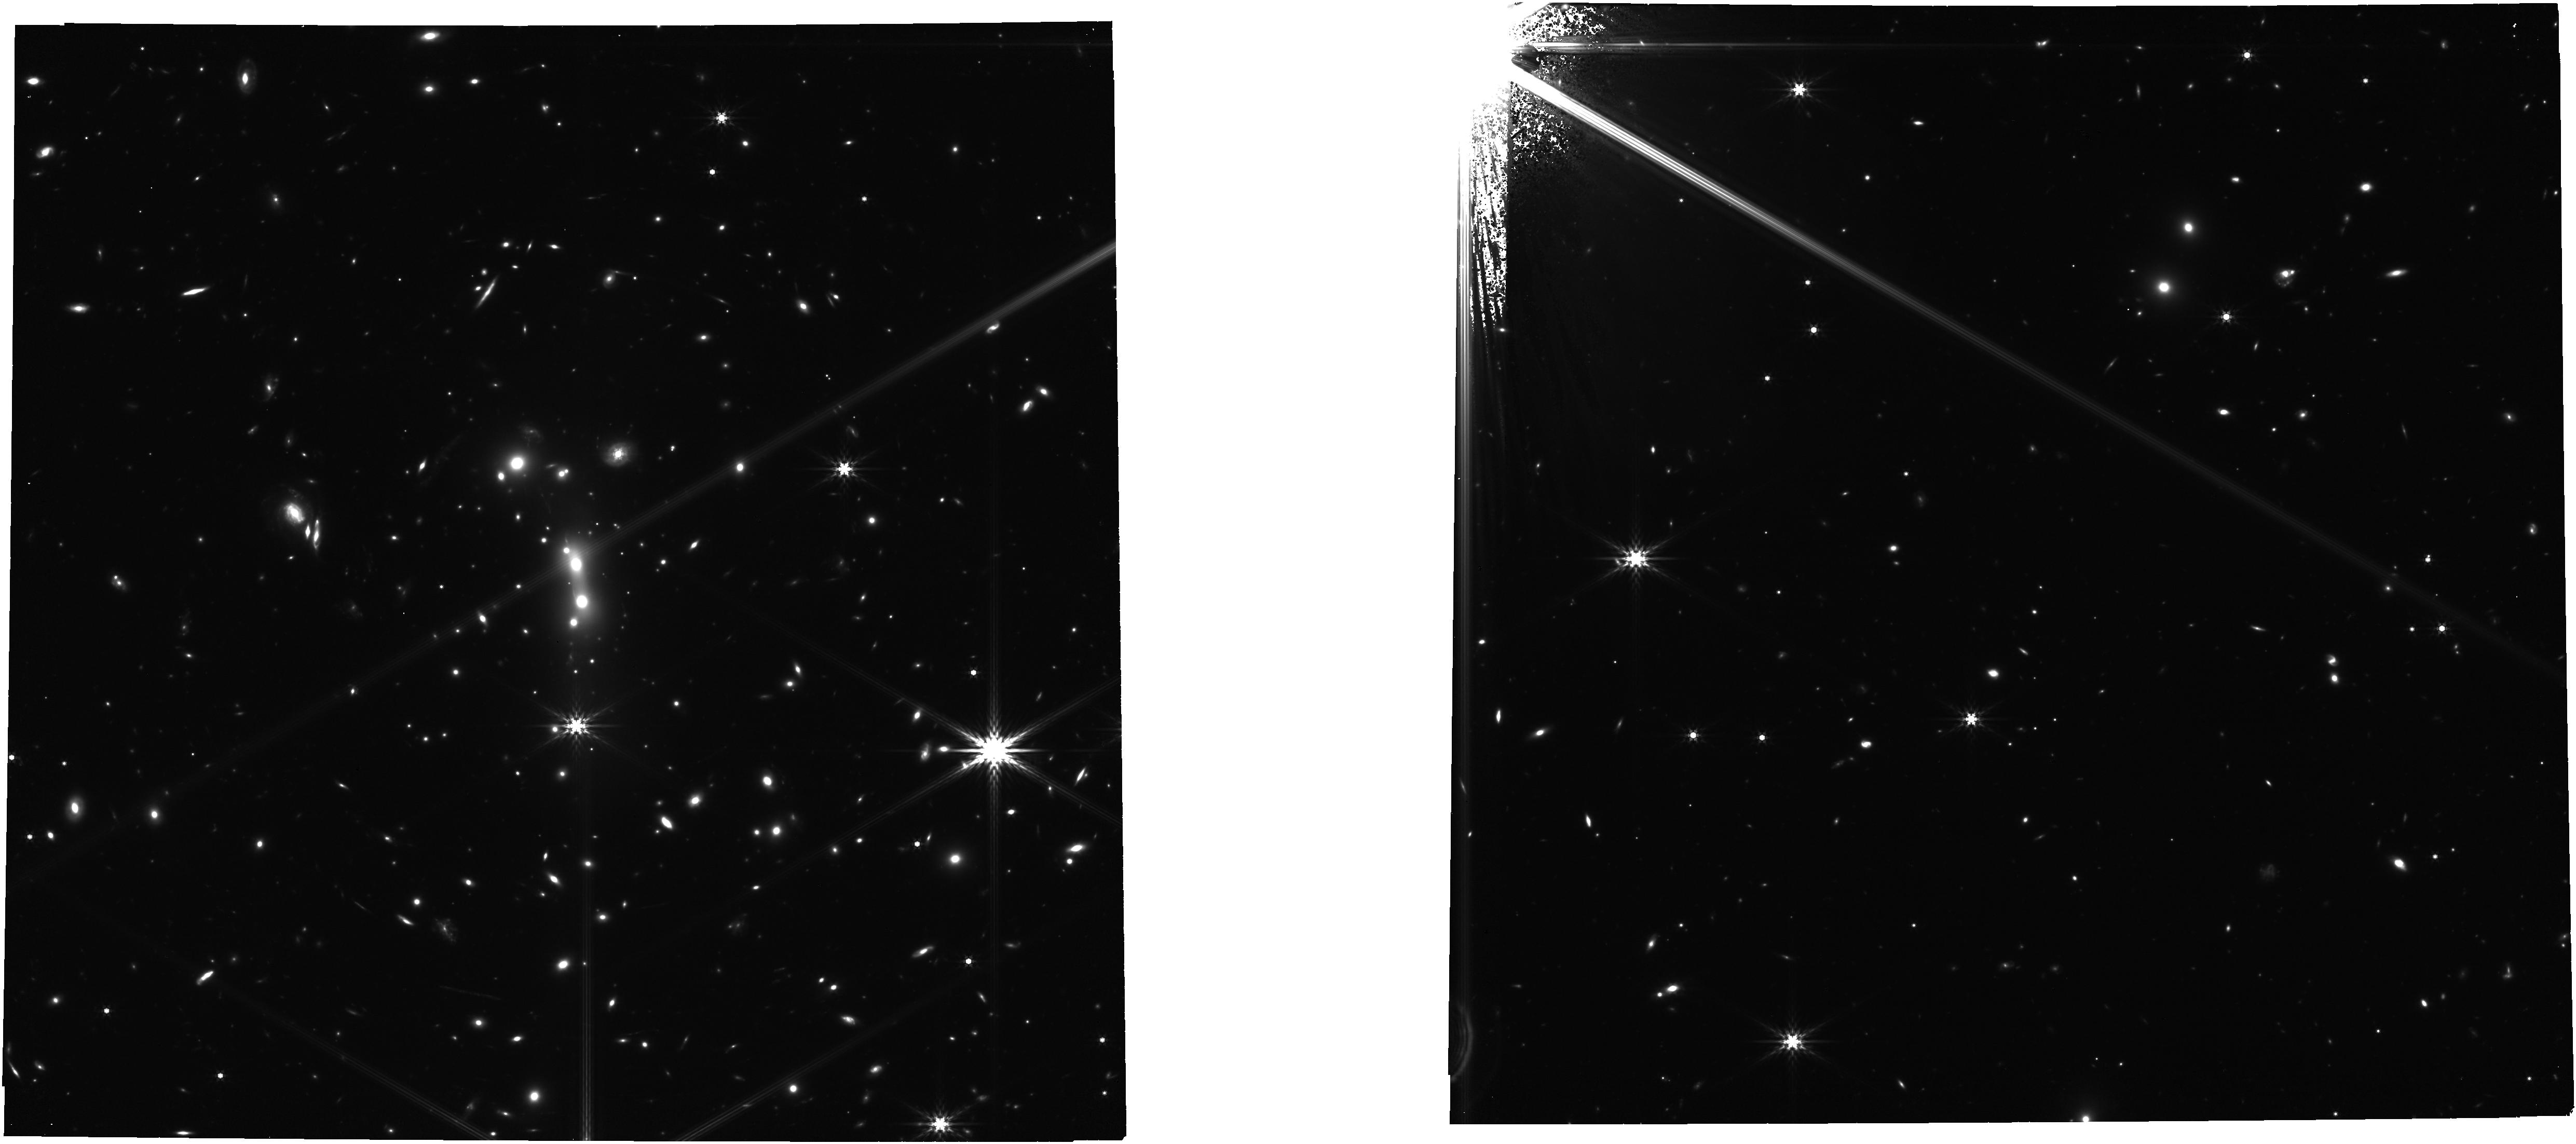
Target: MACS0647+7015. Instrument: NIRCAM. Filter: F444W. Exposure: 35 min. Observation ID: jw01433-o010_t001_nircam_clear-f444w

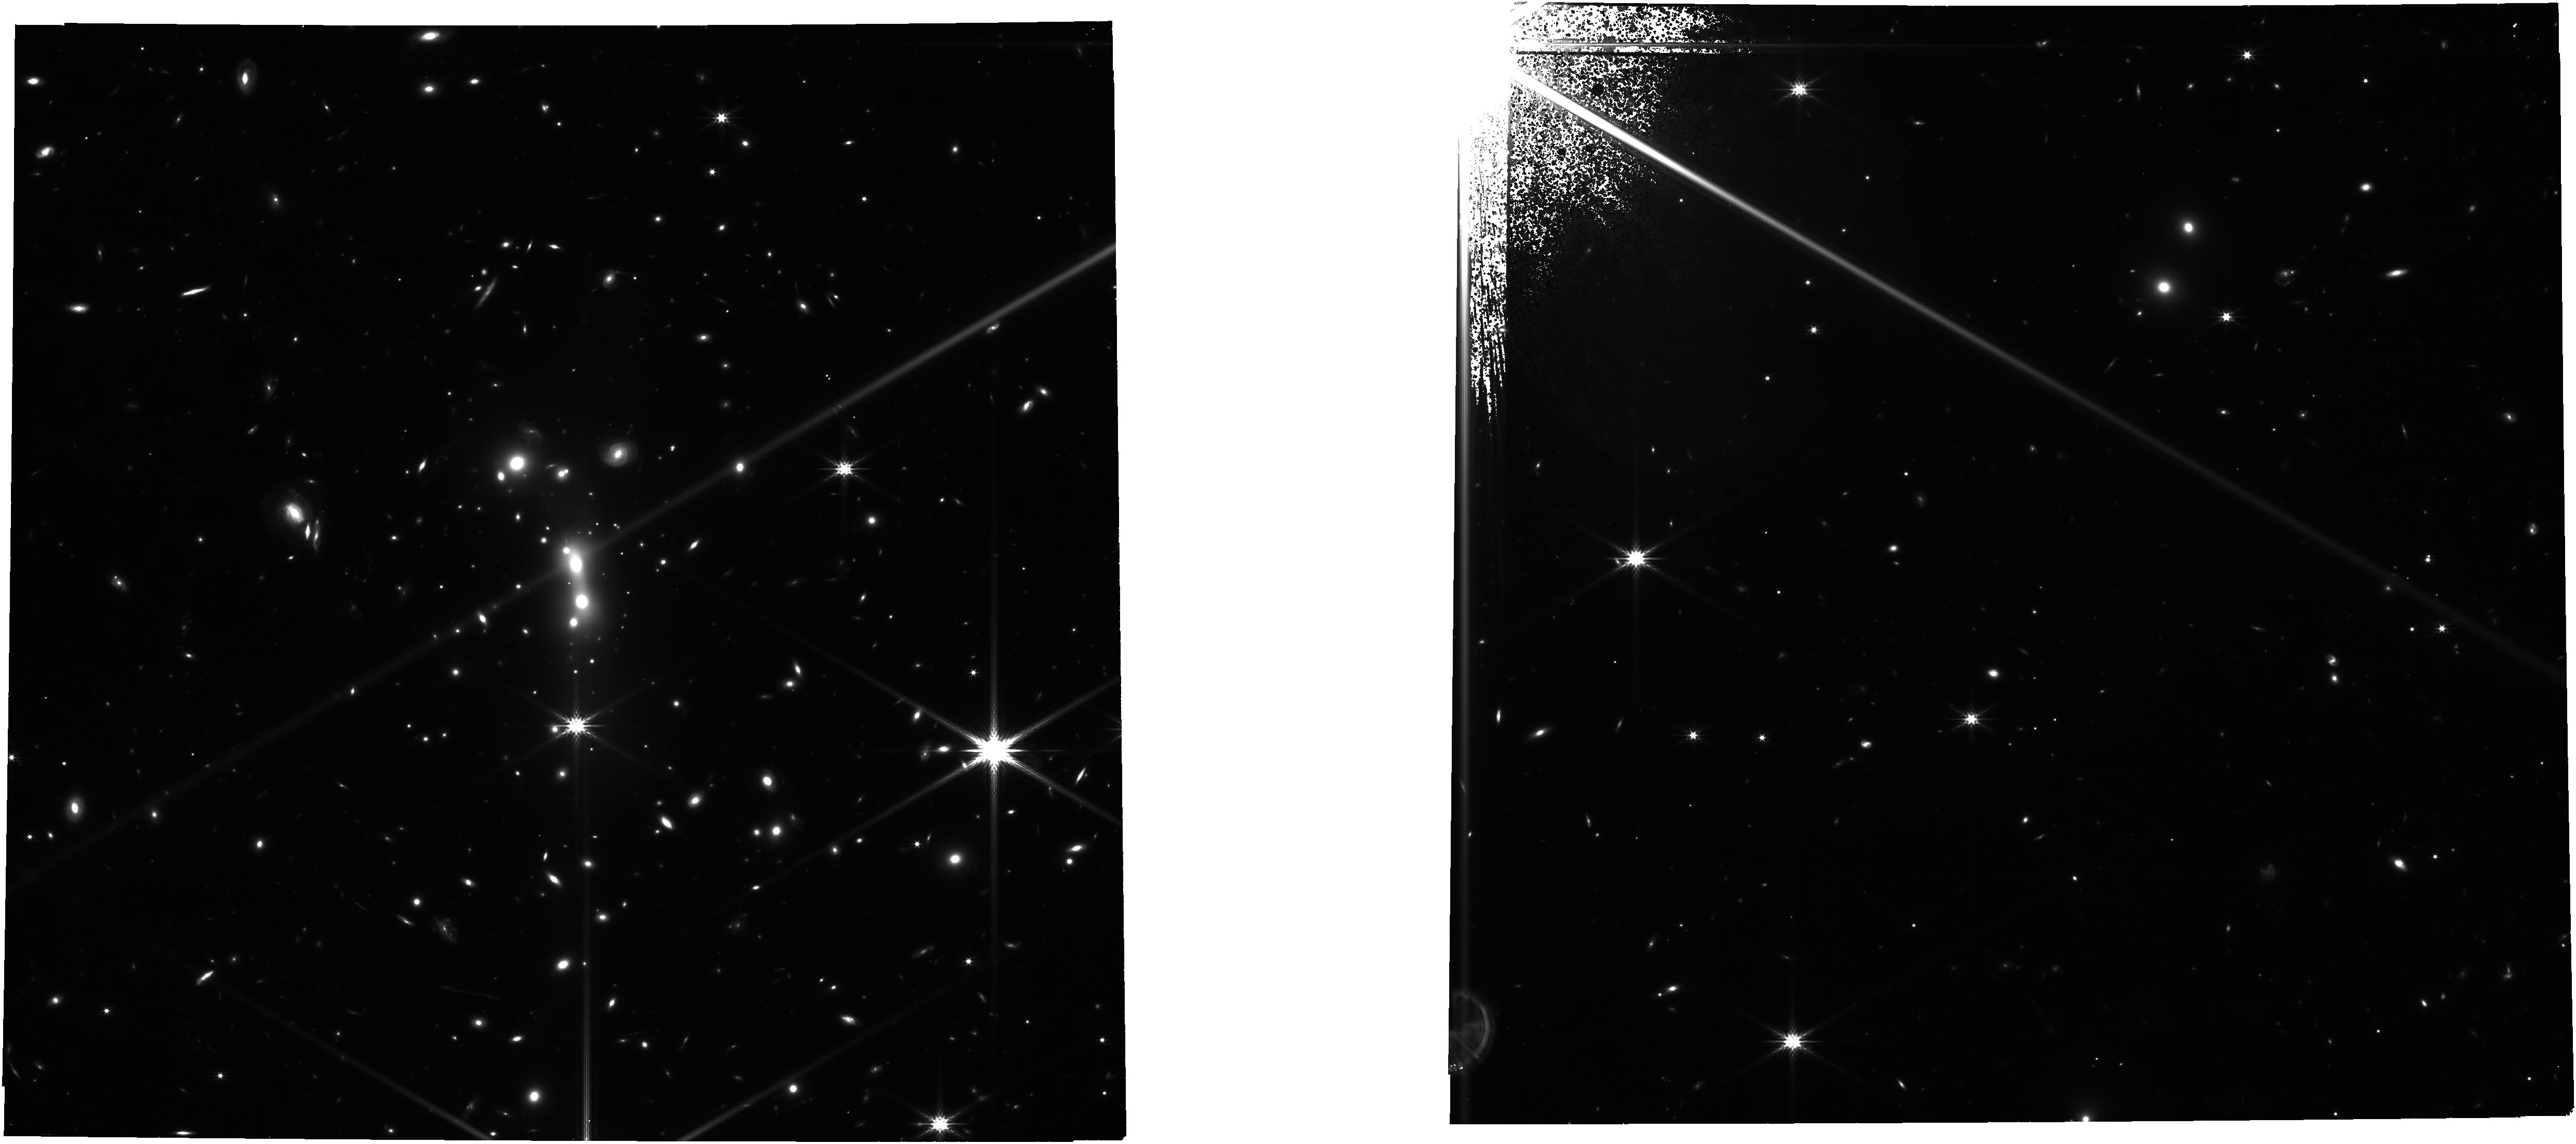
Target: MACS0647+7015. Instrument: NIRCAM. Filter: F277W. Exposure: 35 min. Observation ID: jw01433-o010_t001_nircam_clear-f277w

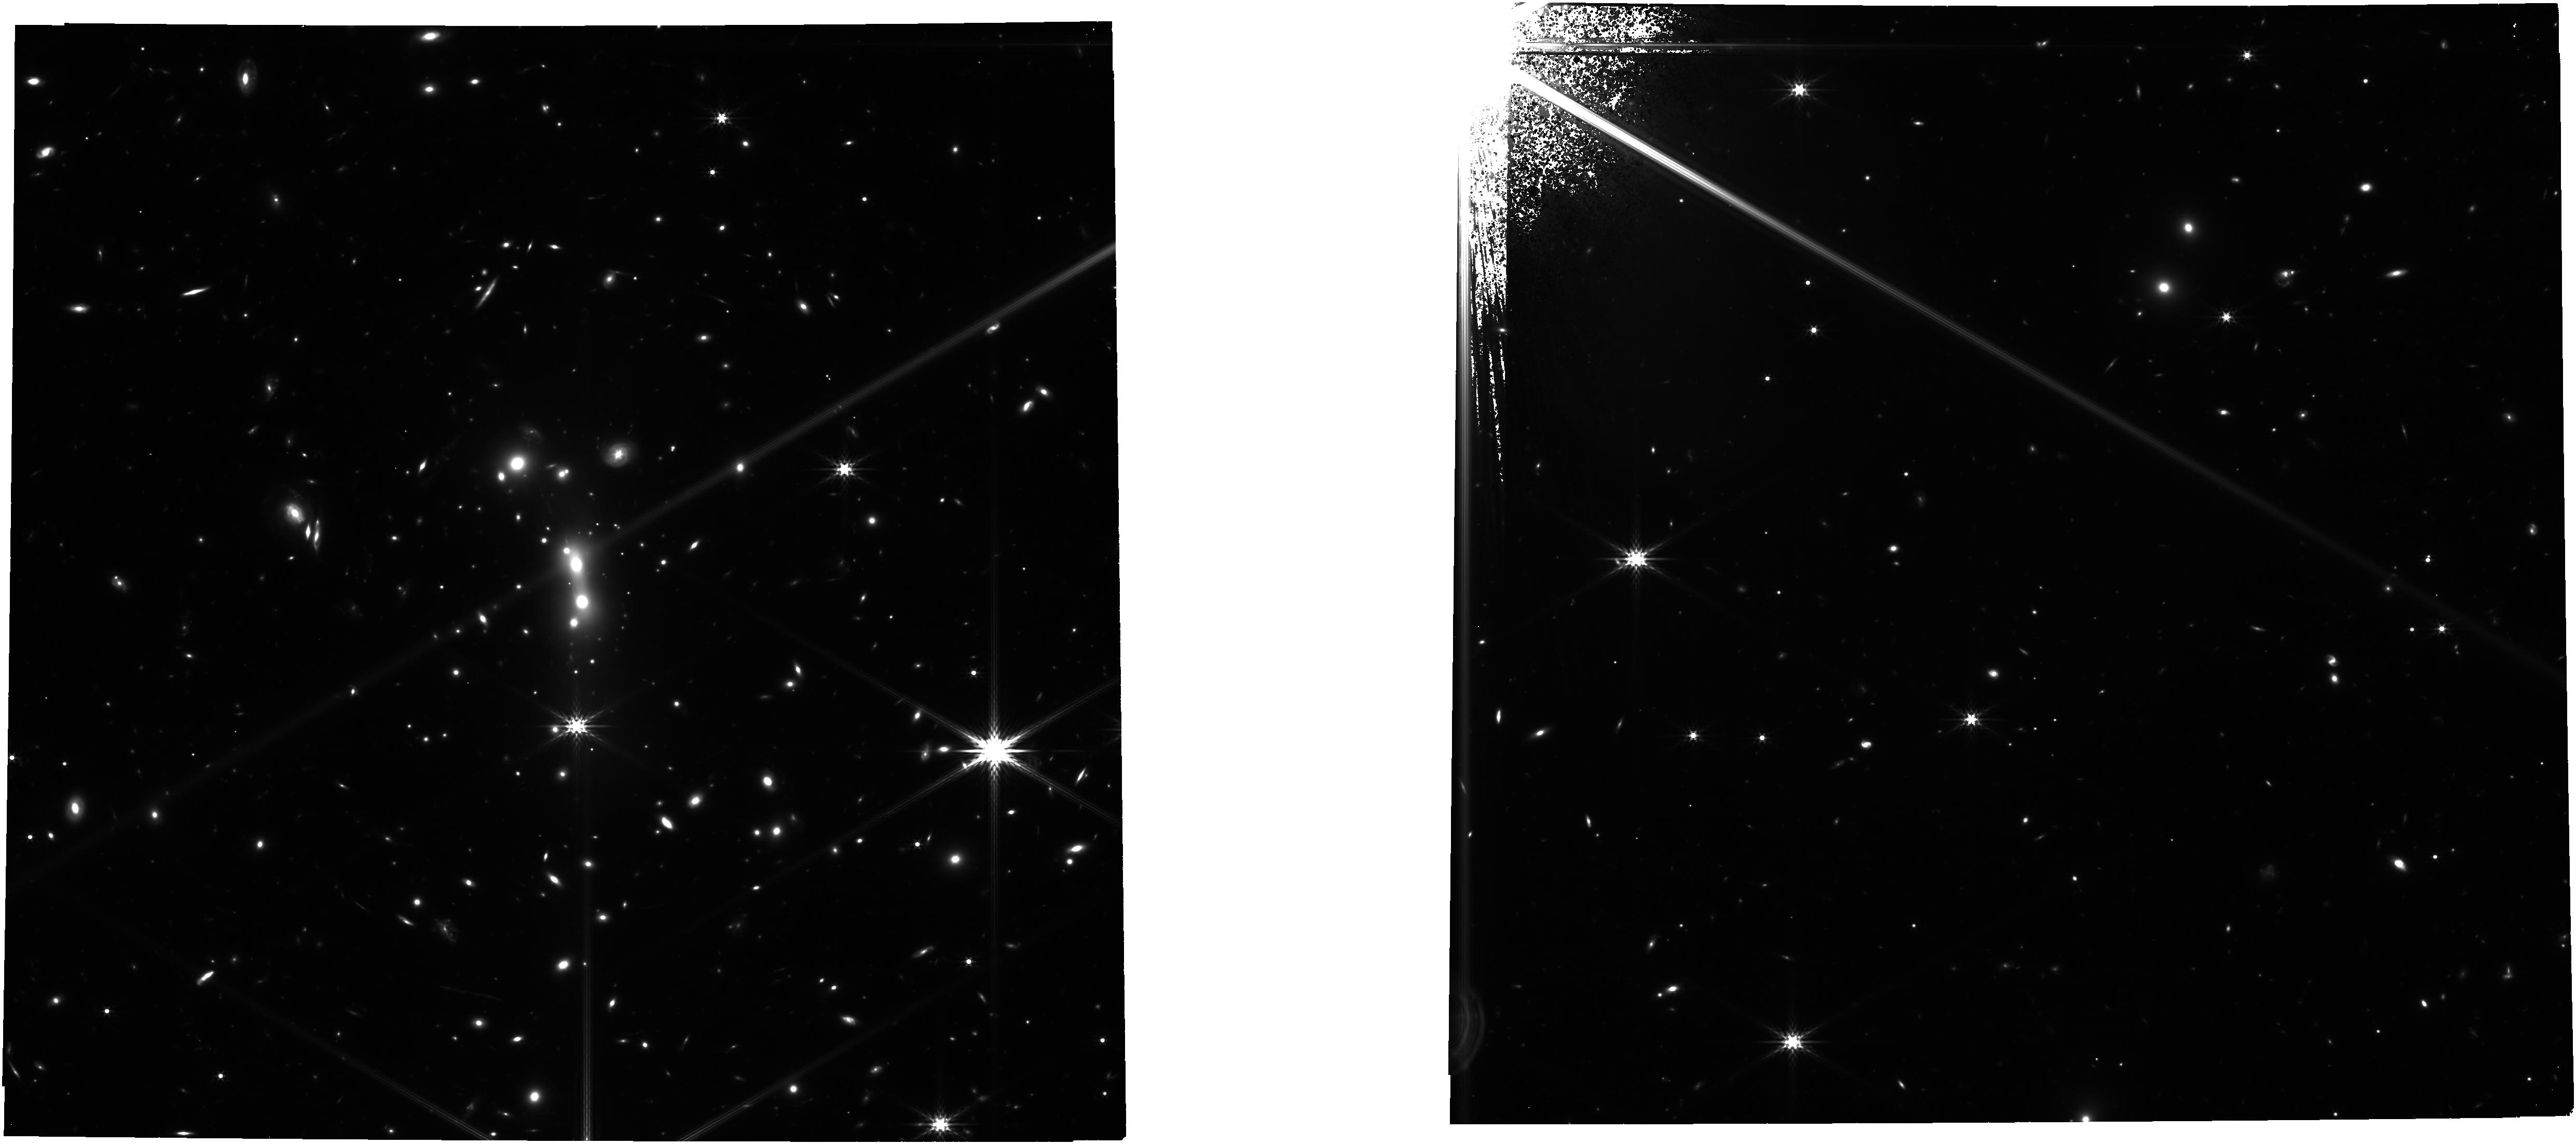
Target: MACS0647+7015. Instrument: NIRCAM. Filter: F356W. Exposure: 35 min. Observation ID: jw01433-o010_t001_nircam_clear-f356w

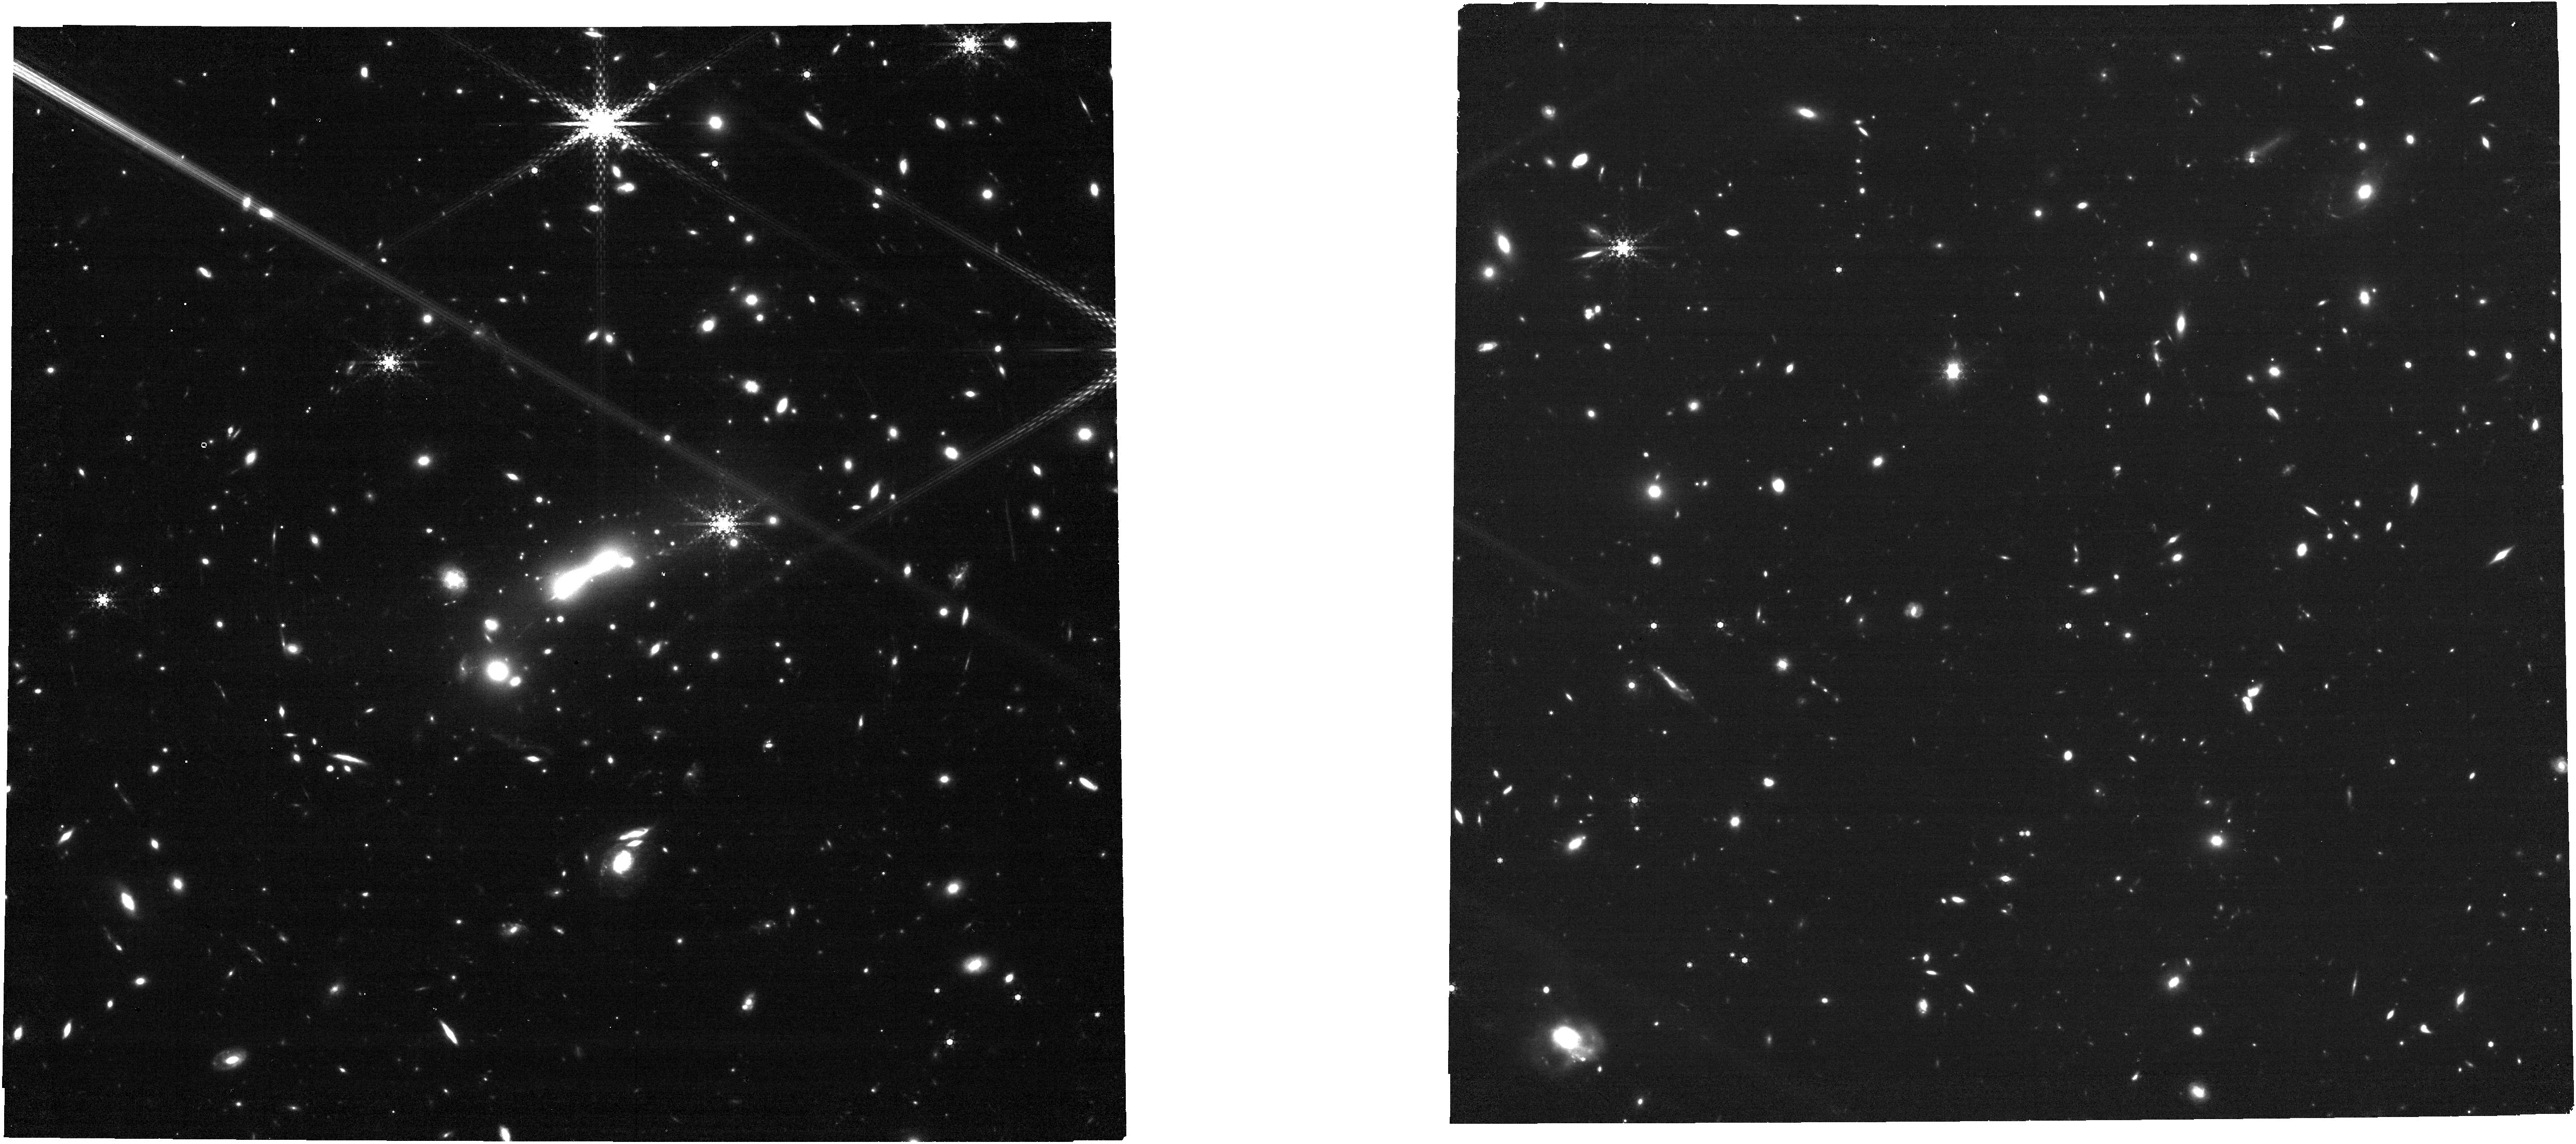
Target: MACS0647+7015. Instrument: NIRCAM. Filter: F480M. Exposure: 35 min. Observation ID: jw01433-o020_t001_nircam_clear-f480m

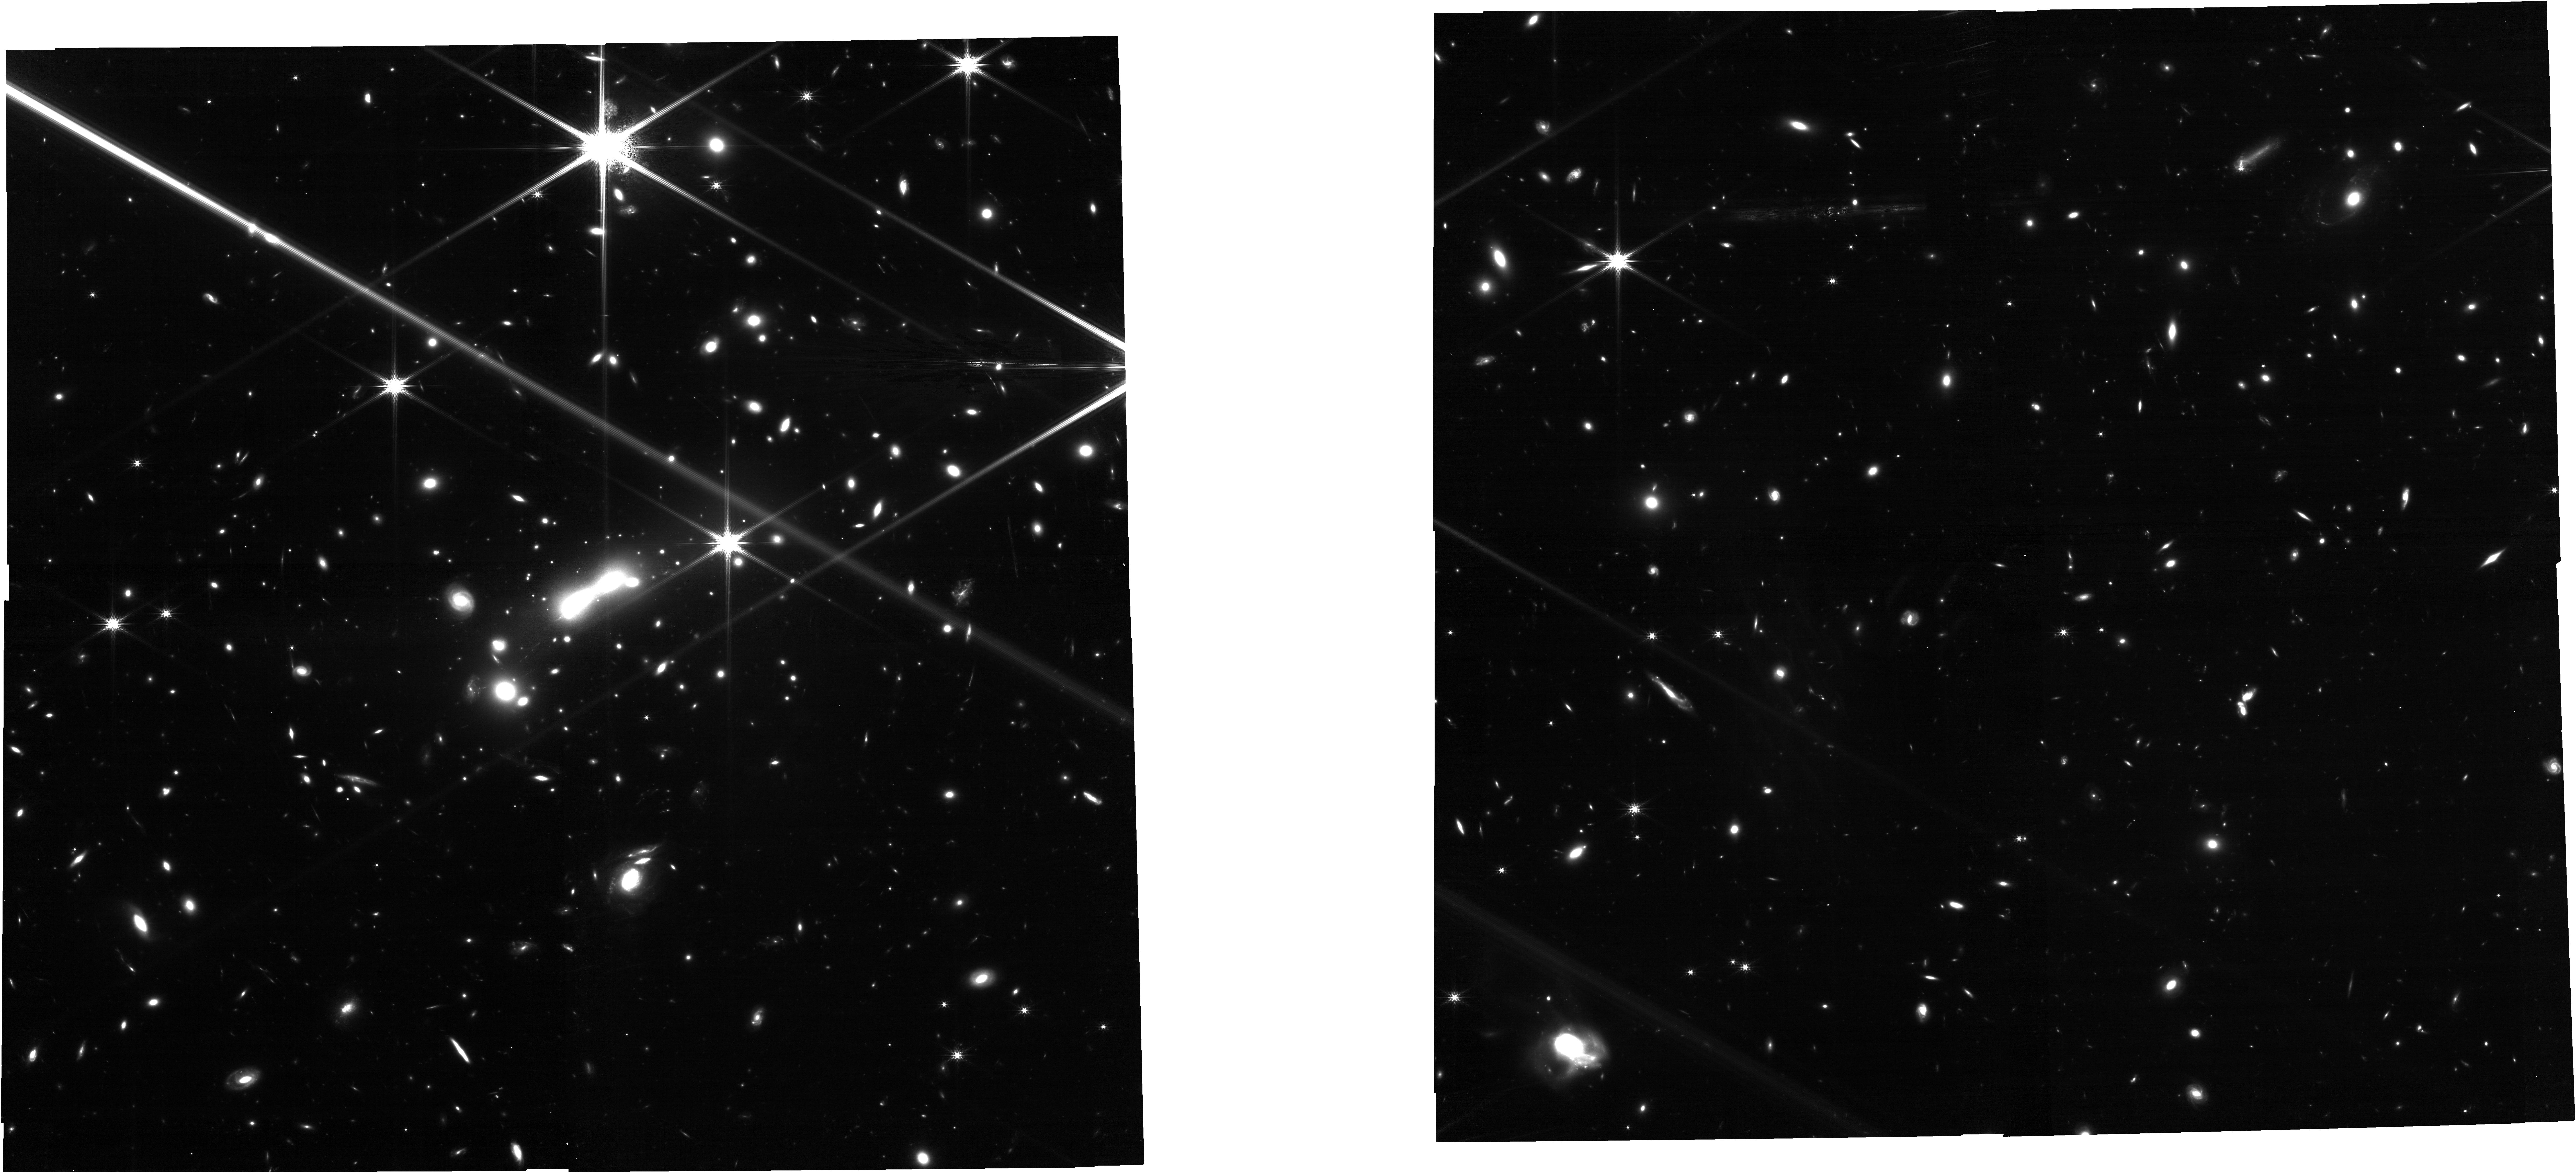
Target: MACS0647+7015. Instrument: NIRCAM. Filter: F200W. Exposure: 35 min. Observation ID: jw01433-o020_t001_nircam_clear-f200w

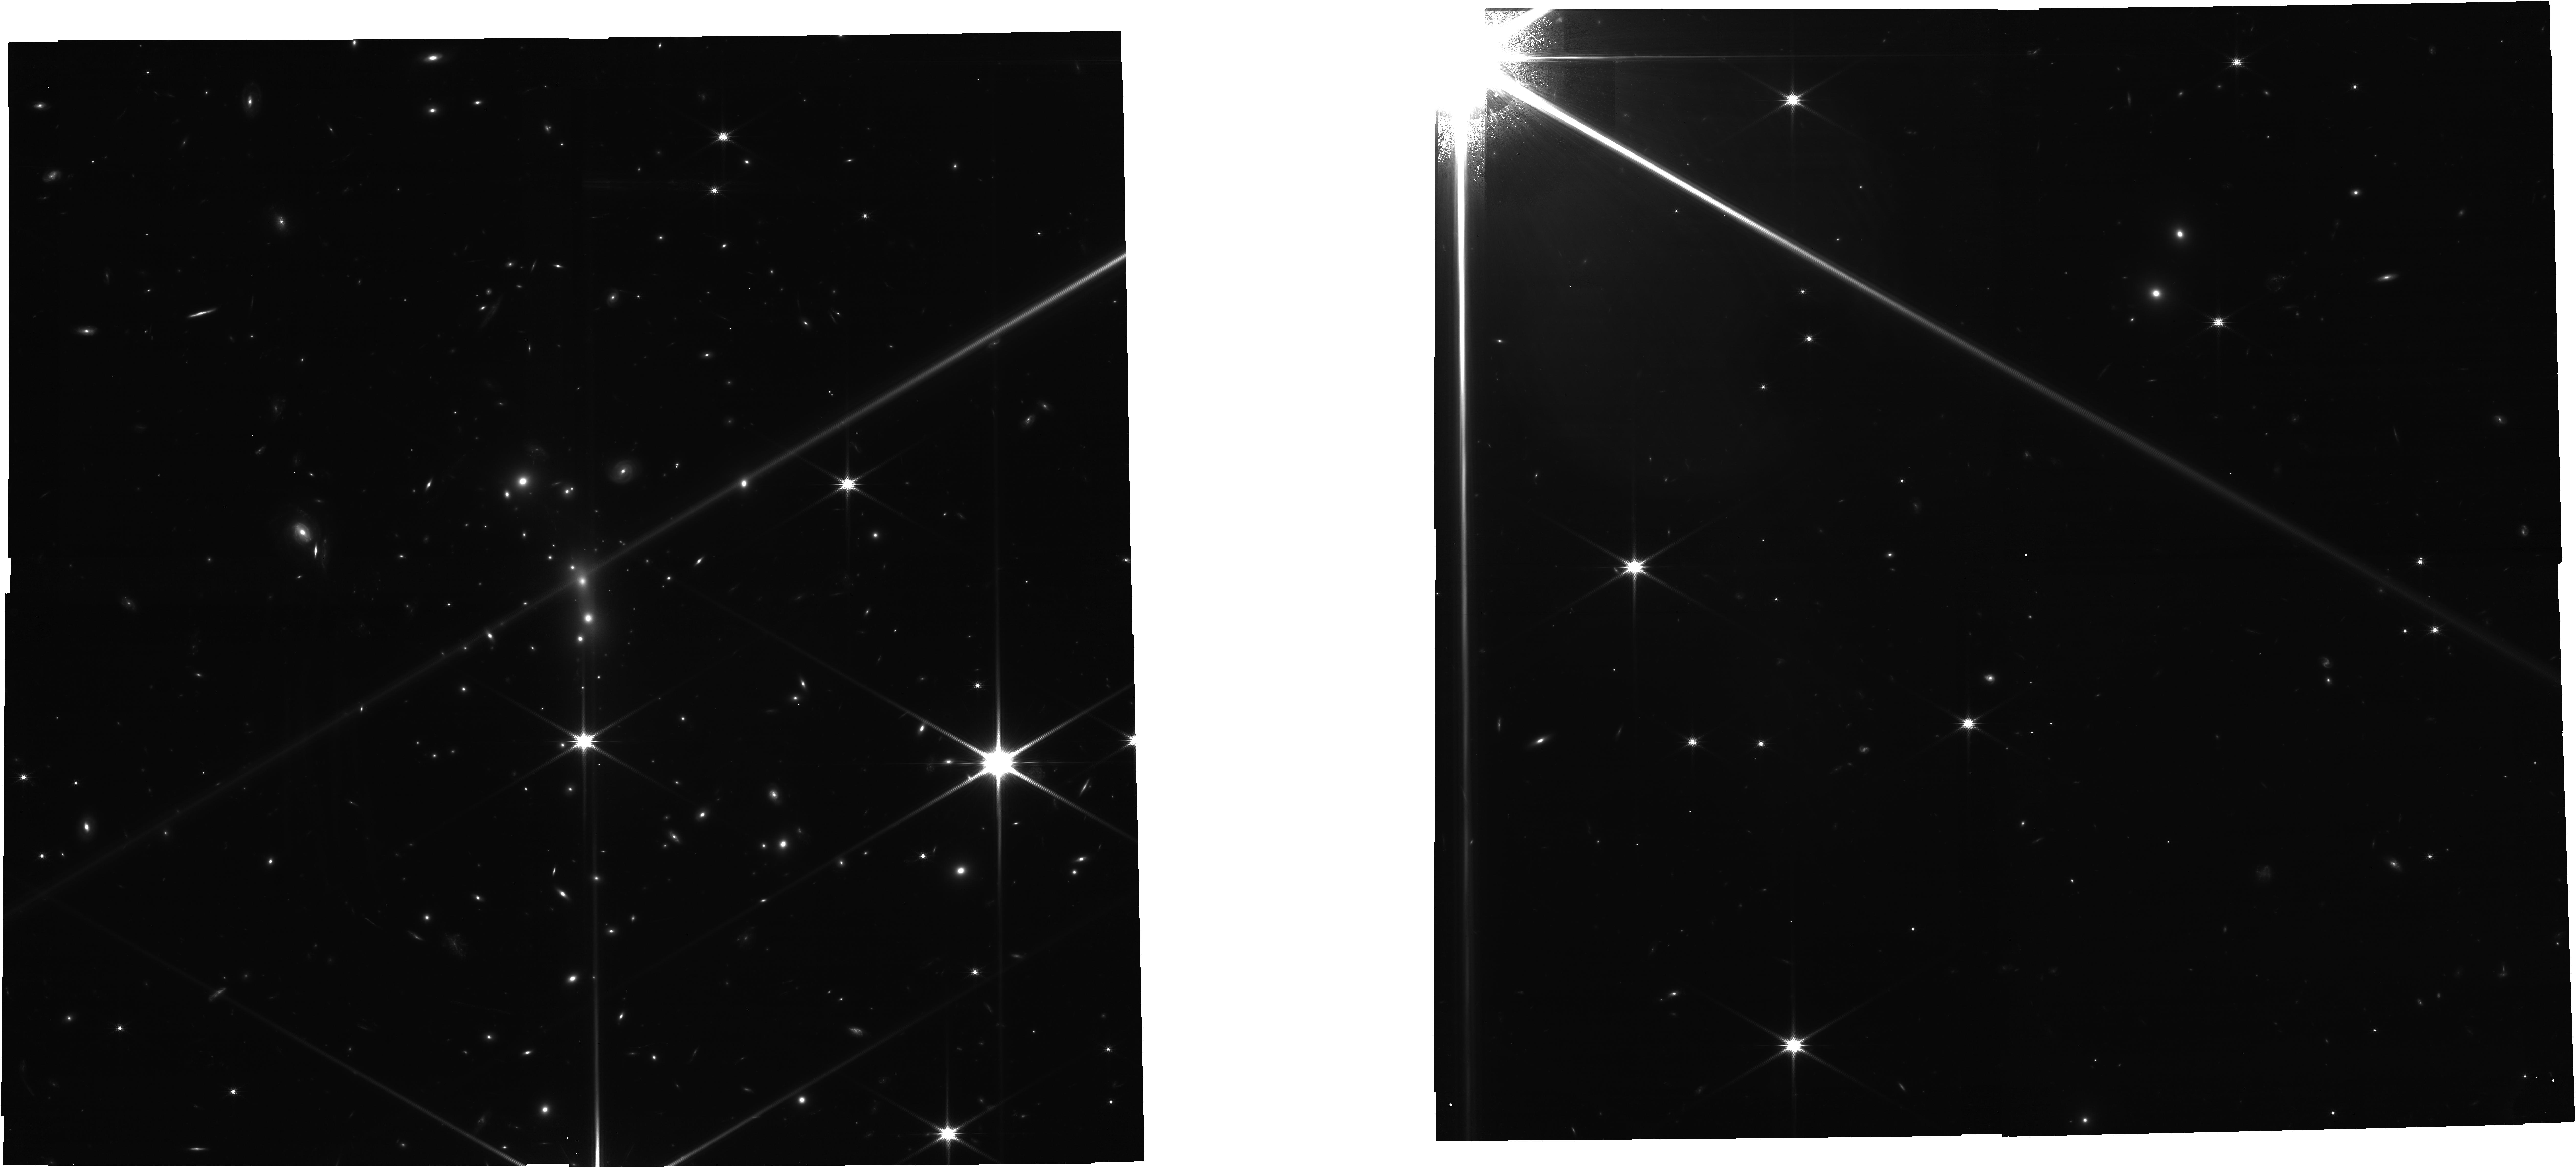
Target: MACS0647+7015. Instrument: NIRCAM. Filter: F150W. Exposure: 35 min. Observation ID: jw01433-o010_t001_nircam_clear-f150w

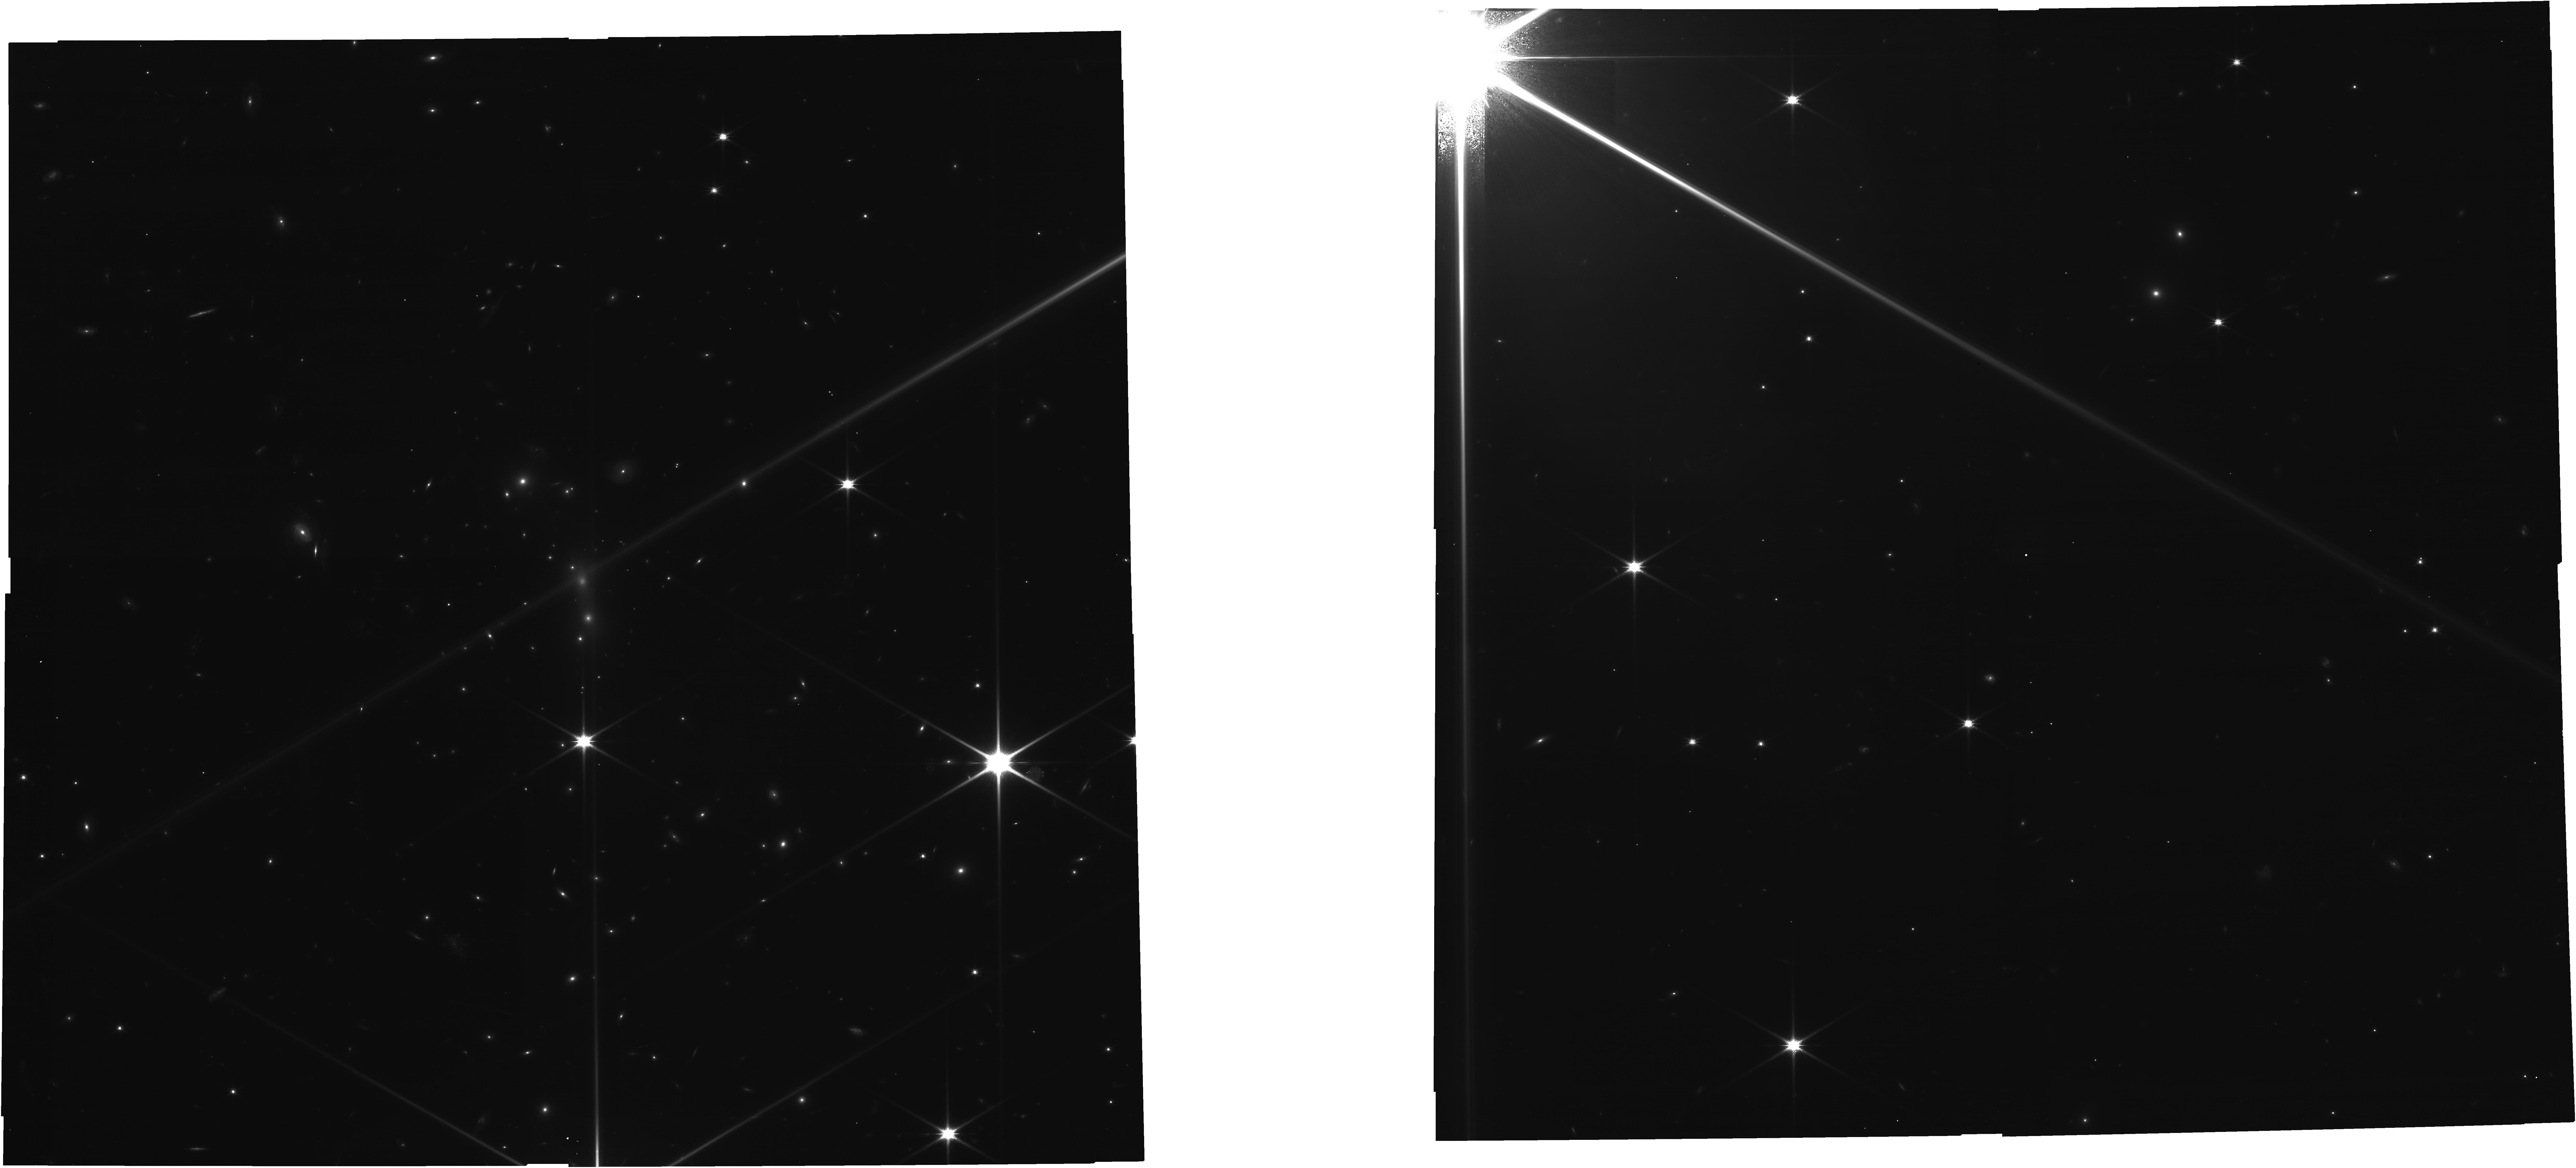
Target: MACS0647+7015. Instrument: NIRCAM. Filter: F115W. Exposure: 35 min. Observation ID: jw01433-o010_t001_nircam_clear-f115w

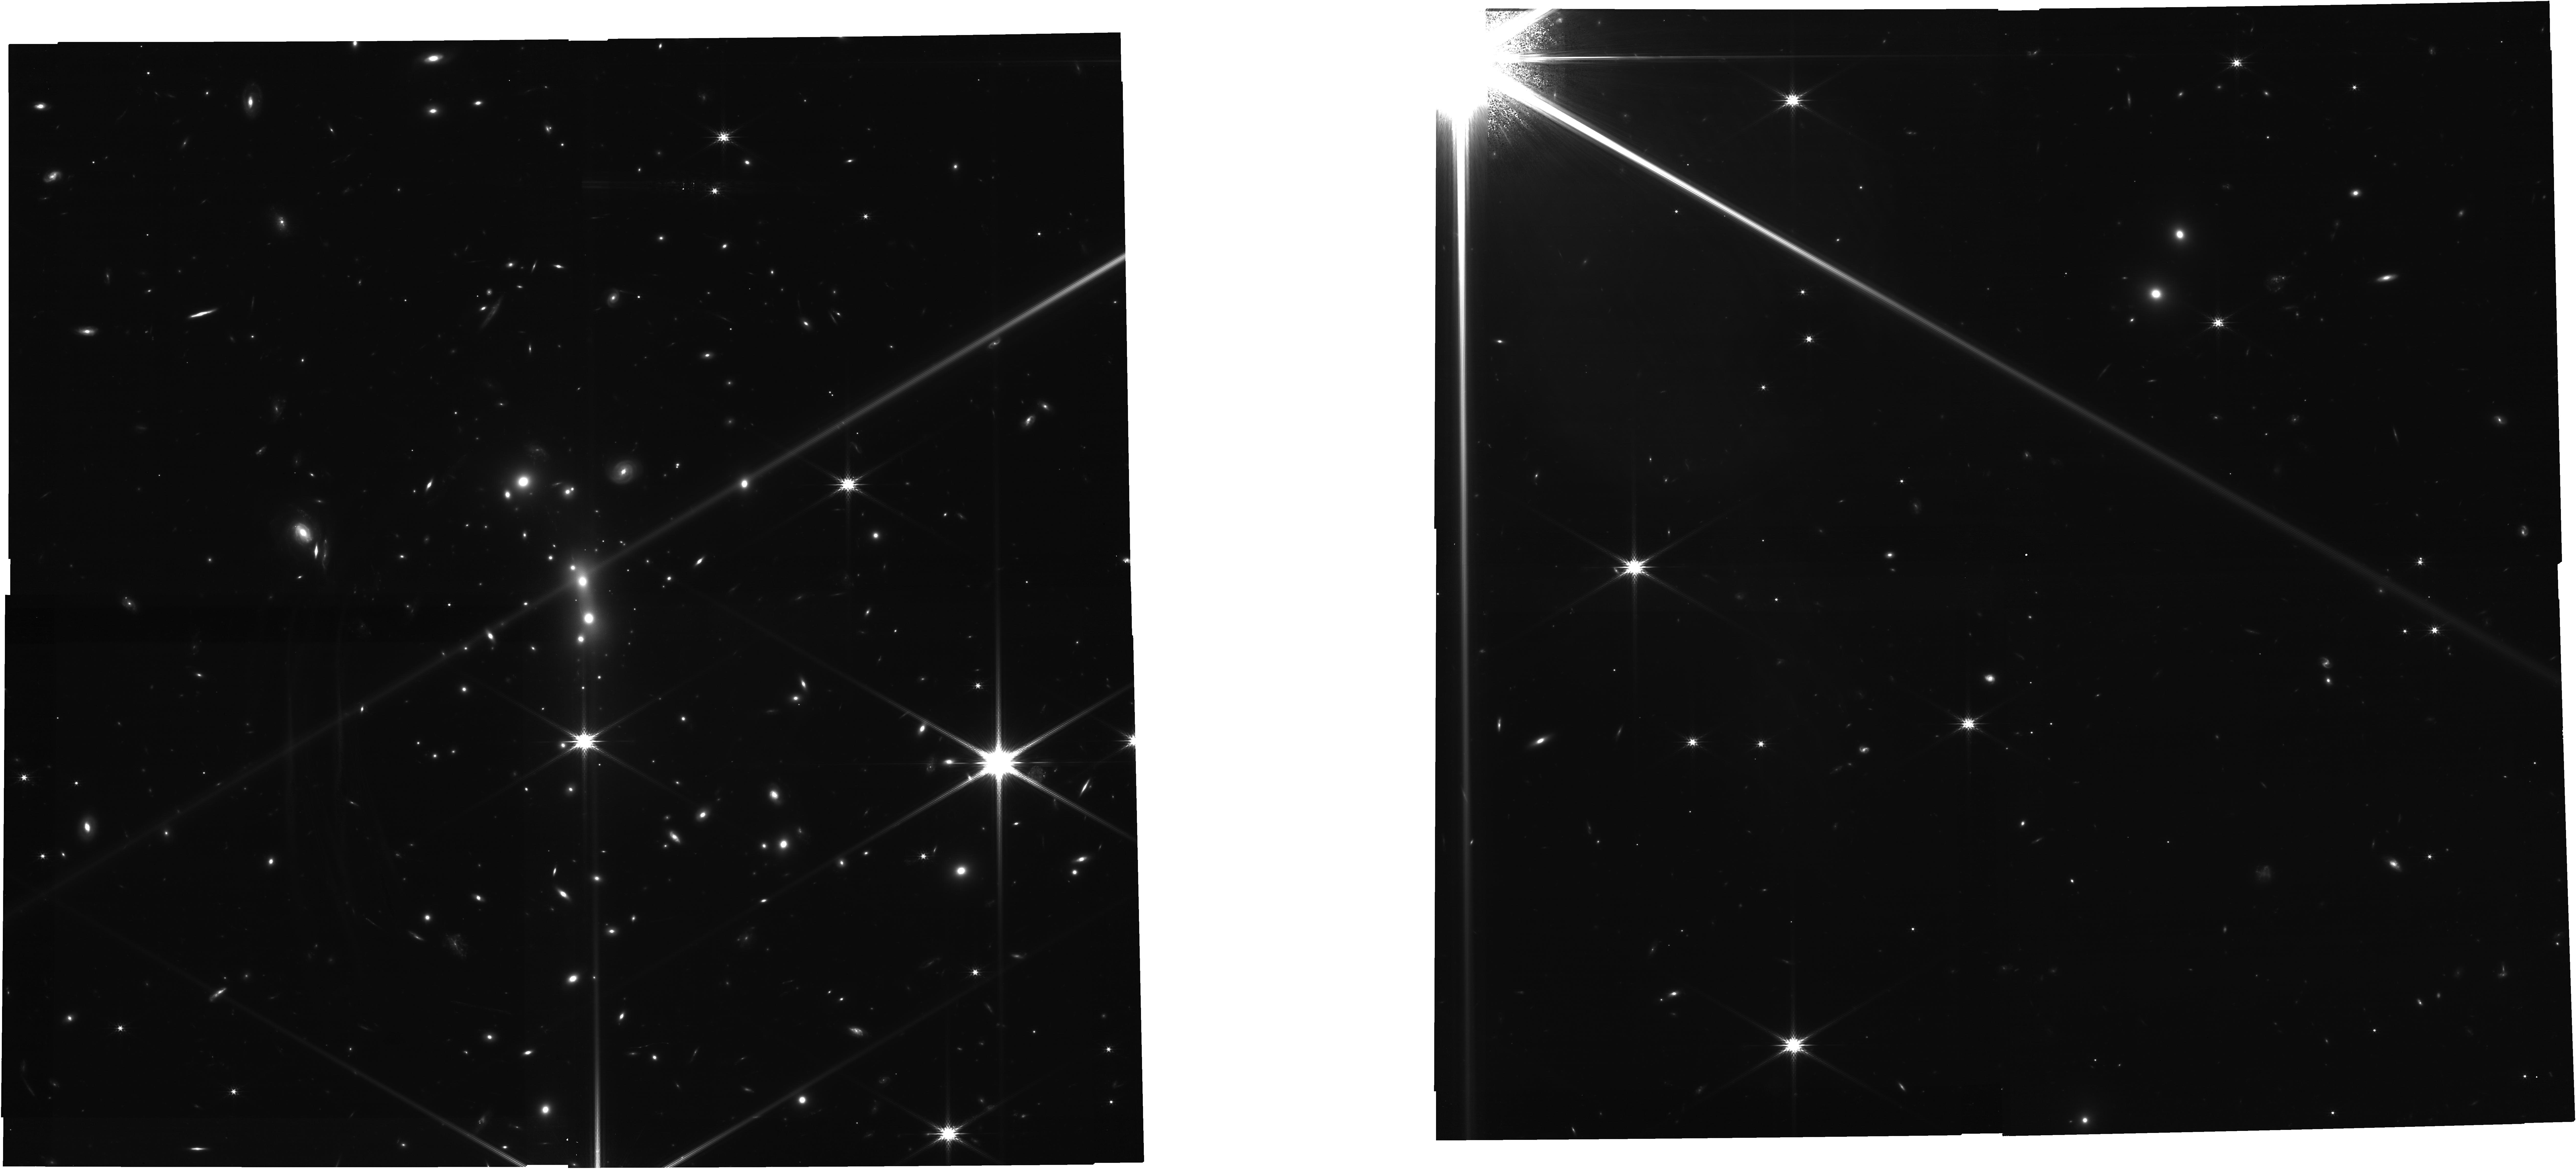
Target: MACS0647+7015. Instrument: NIRCAM. Filter: F200W. Exposure: 35 min. Observation ID: jw01433-o010_t001_nircam_clear-f200w

Physical Properties of the Triply-Lensed z = 11 Galaxy (PI: Coe, Dan)

The z = 11.1 galaxy MACS0647-JD is one of the two most distant objects known. It is strongly lensed by a foreground cluster to form three images, with AB mag = 25.9, 26.1, and 27.3, which enables a detailed study with JWST. This provides us with a unique opportunity to begin to study the early phases of galaxy formation at the cosmic age of only 400 Myr, aided by nature’s own cosmic lens. Despite the magnification, the system is spatially unresolved with HST, which means its radius must be < 100 pc, the size of Giant Molecular Clouds. Packed into that small radius is a significant stellar mass (1e7 – 1e9 Msun) that is producing new stars at a rate of a few Msun / yr. Our proposed NIRCam and NIRSpec observations will allow us to obtain significant new insights into the nature of this young galaxy that are beyond the reach of current facilities, including: 1) A precise spectroscopic redshift from one or more lines 2) More precise measurements of the SFR, stellar mass, age, and dust extinction 3) Delensed spatial resolution down to 30 pc to estimate the galaxy’s effective radius and constrain the properties of smaller structures within 4) First constraints on metallicity and ionizing strength of a galaxy at z=11 In addition to the z=11 galaxy, we will study the large number of (~30) known z ~ 6 – 8 candidates in this field plus new discoveries of fainter candidates at z ~ 6 – 11 and perhaps beyond in this exceptional strong lensing field. We waive exclusive access to all data obtained from this program, and will release reduced data products, lens models, and analysis notebooks to aid the community.